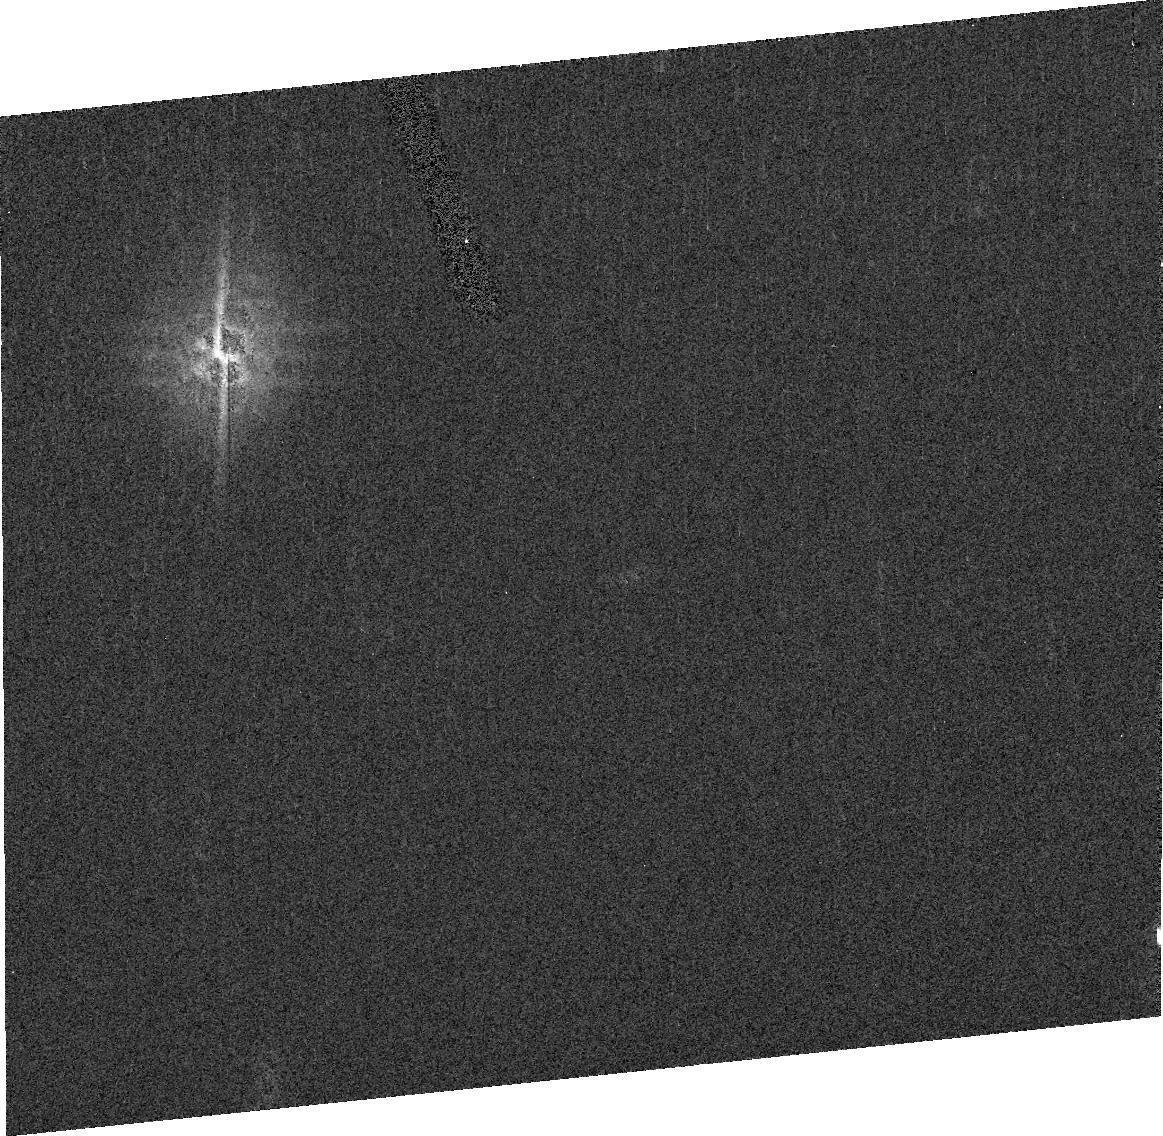
Target: ASTEROID-14792
Instrument: ACS/HRC
Filter: F550M
Exposure: 4 min
Observation ID: j9f735030

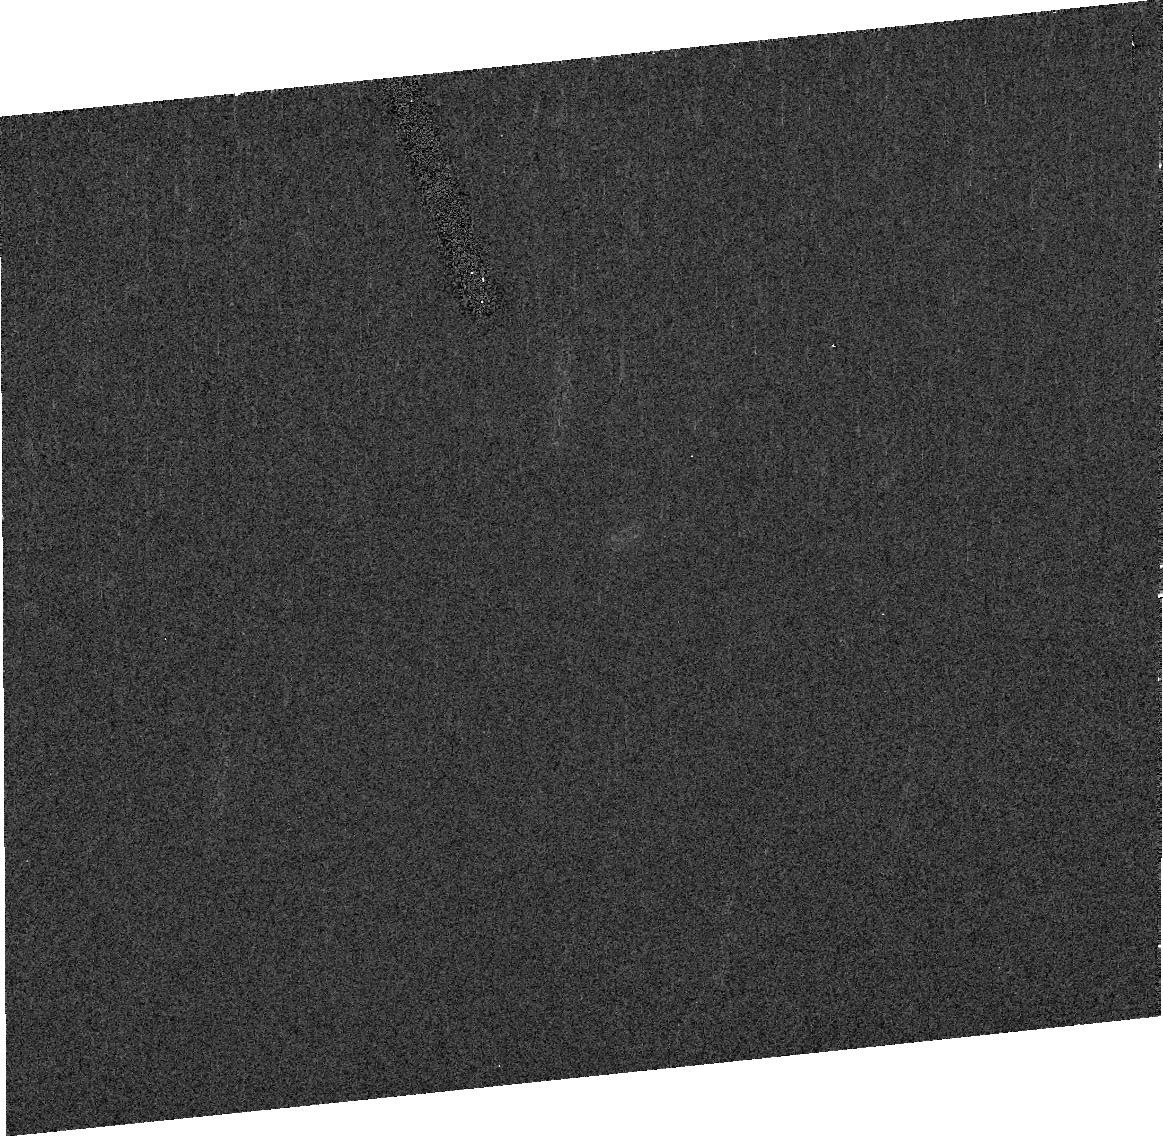
Target: ASTEROID-13366
Instrument: ACS/HRC
Filter: F435W
Exposure: 4 min
Observation ID: j9f72d020

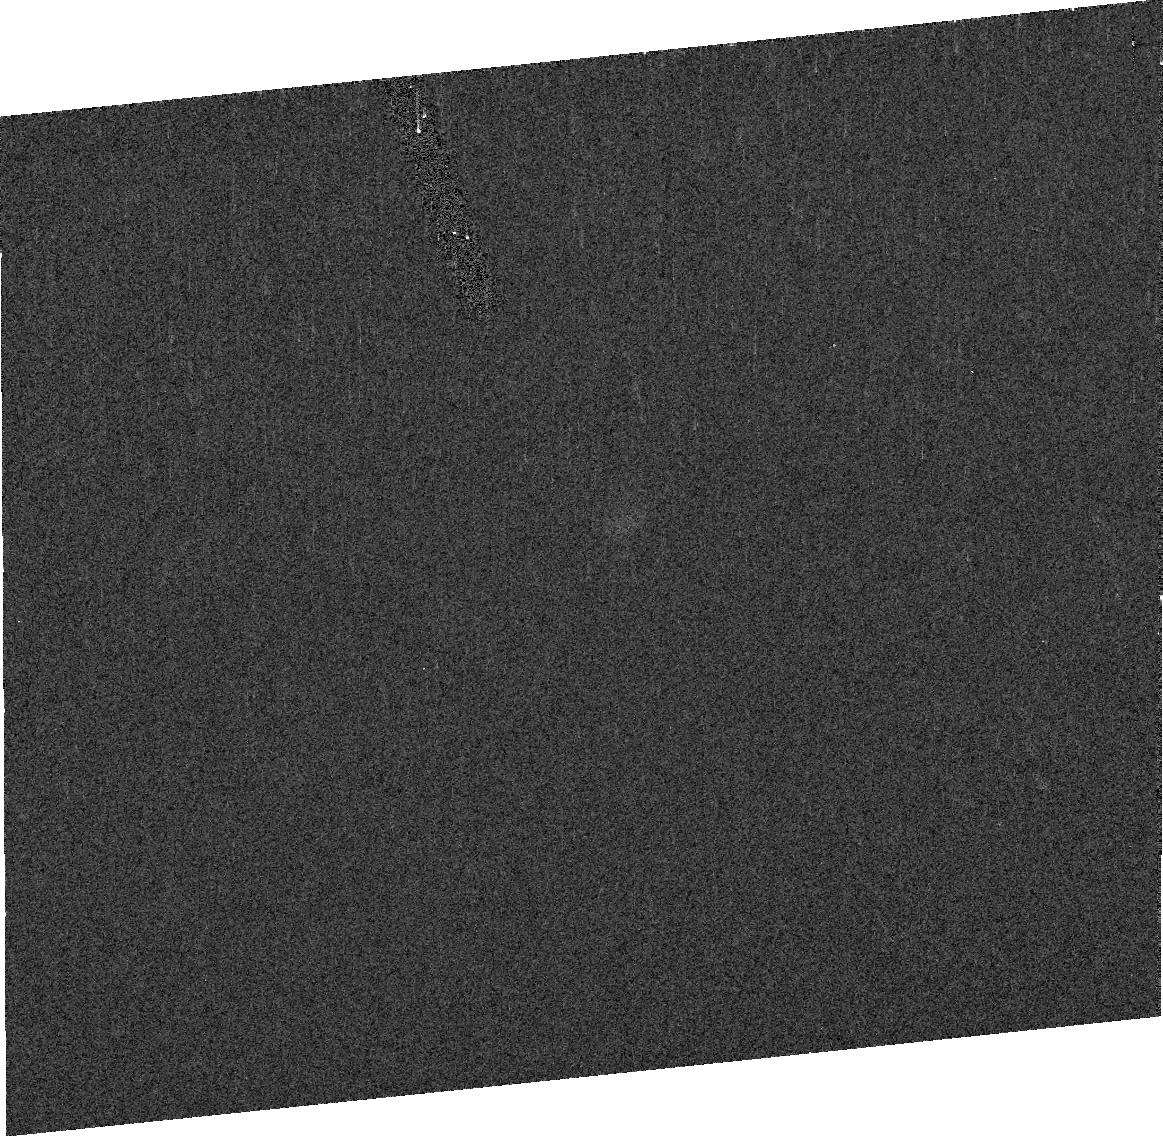
Target: ASTEROID-23622
Instrument: ACS/HRC
Filter: F550M
Exposure: 4 min
Observation ID: j9f750030

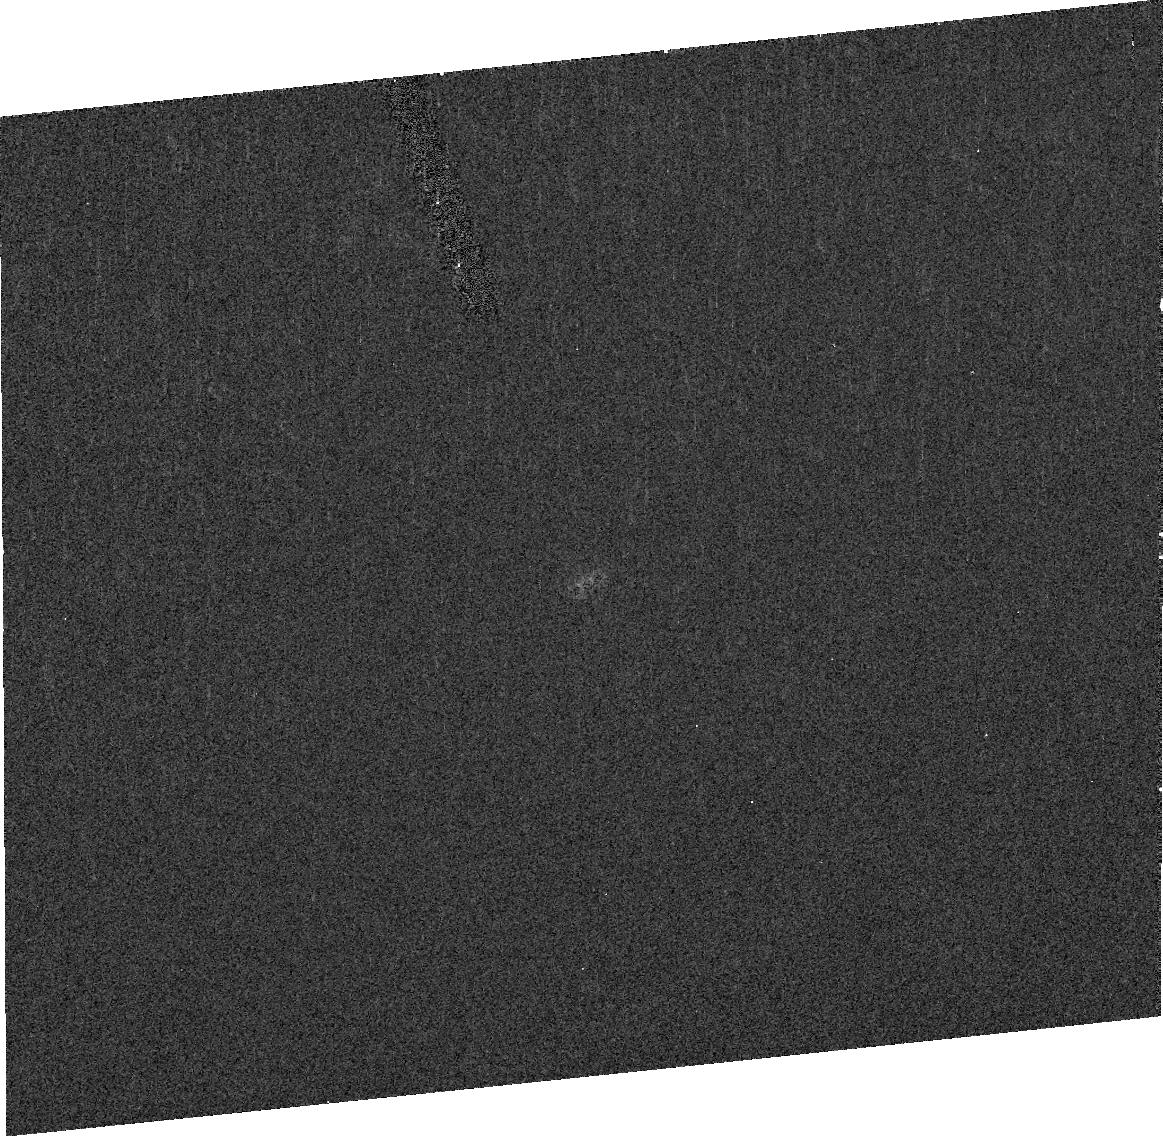
Target: ASTEROID-7543
Instrument: ACS/HRC
Filter: F435W
Exposure: 4 min
Observation ID: j9f70f020

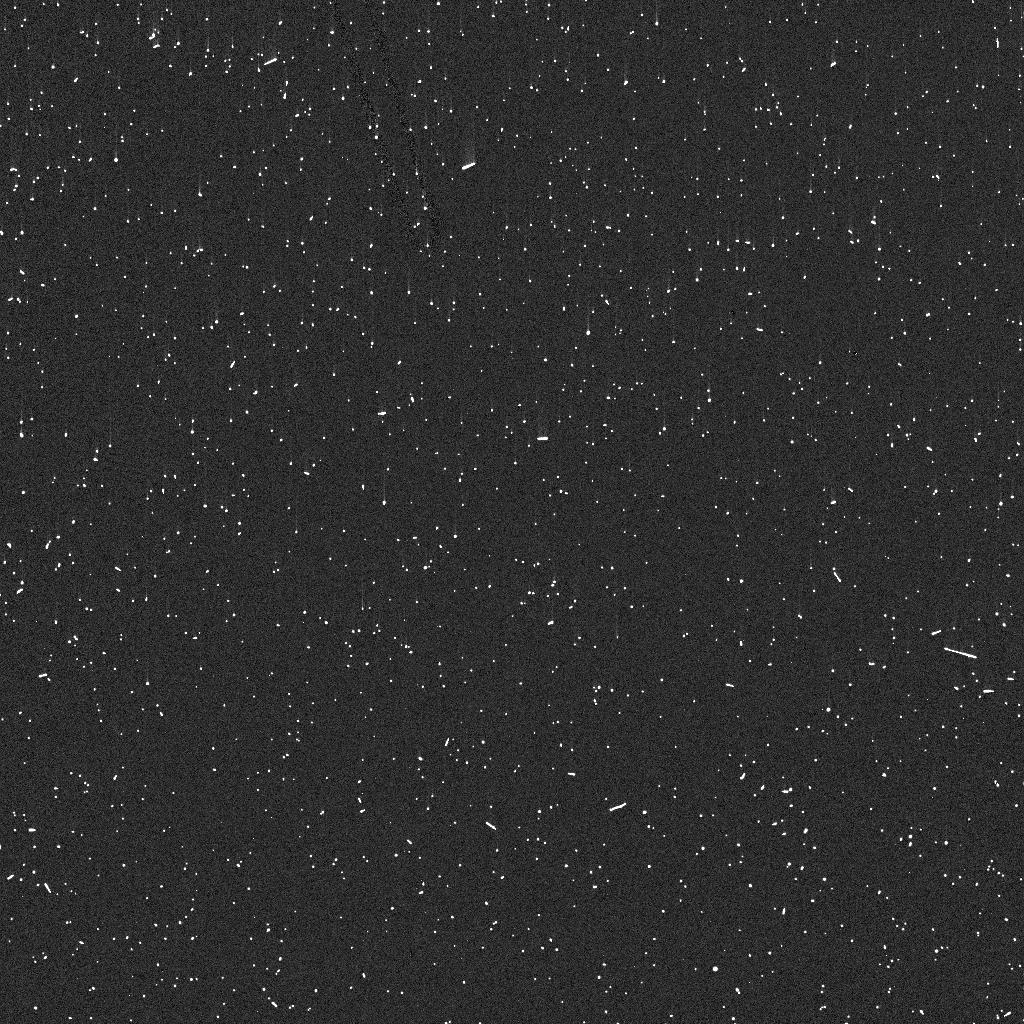
Target: ASTEROID-23144
Instrument: ACS/HRC
Filter: F330W
Exposure: 3 min
Observation ID: j9f74ddsq

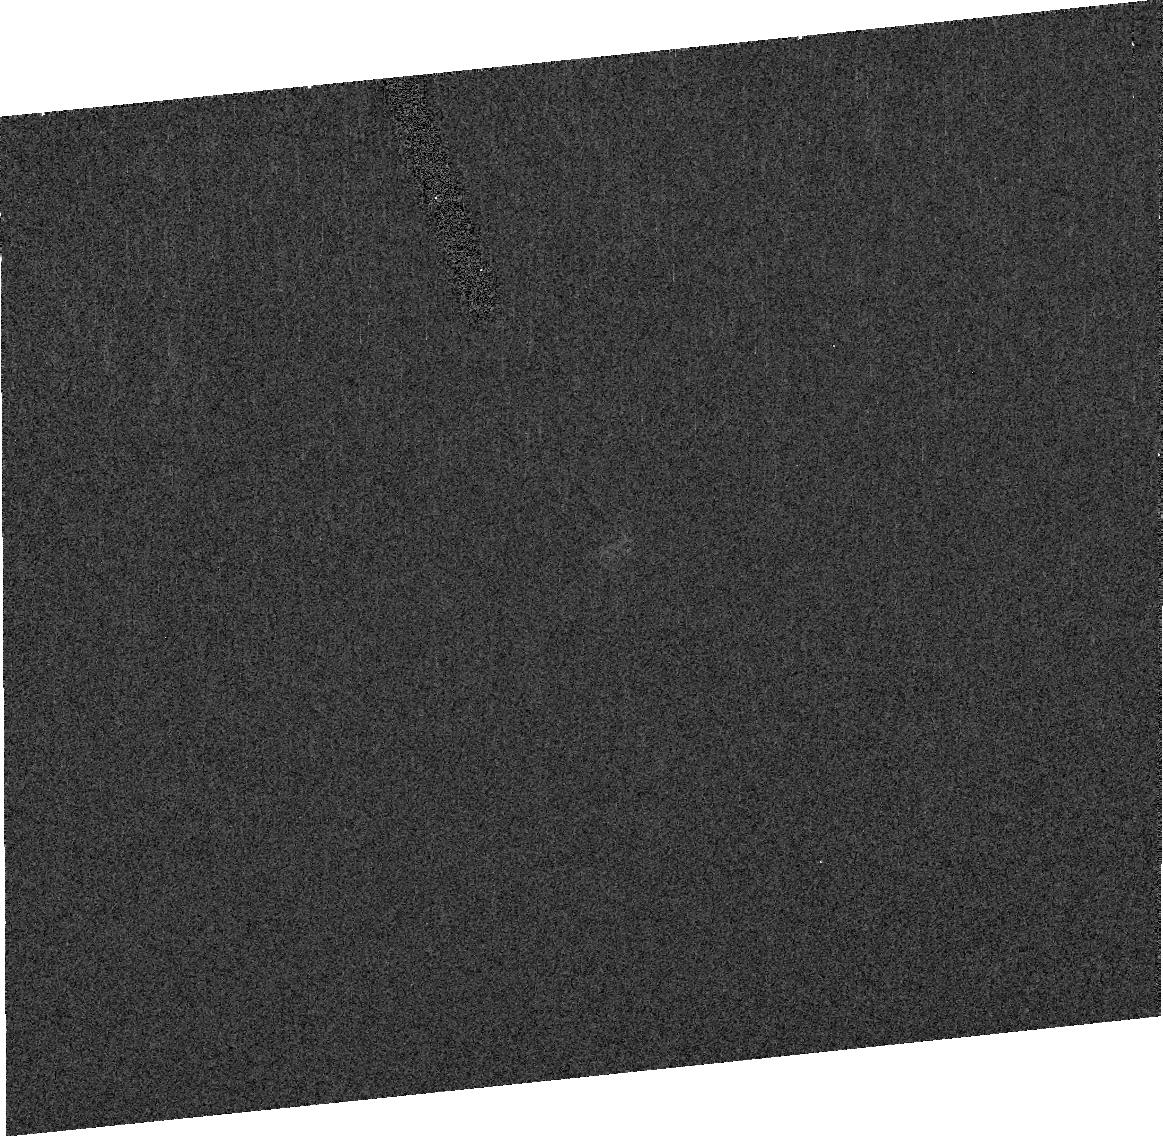
Target: ASTEROID-24470
Instrument: ACS/HRC
Filter: F435W
Exposure: 4 min
Observation ID: j9f75d020

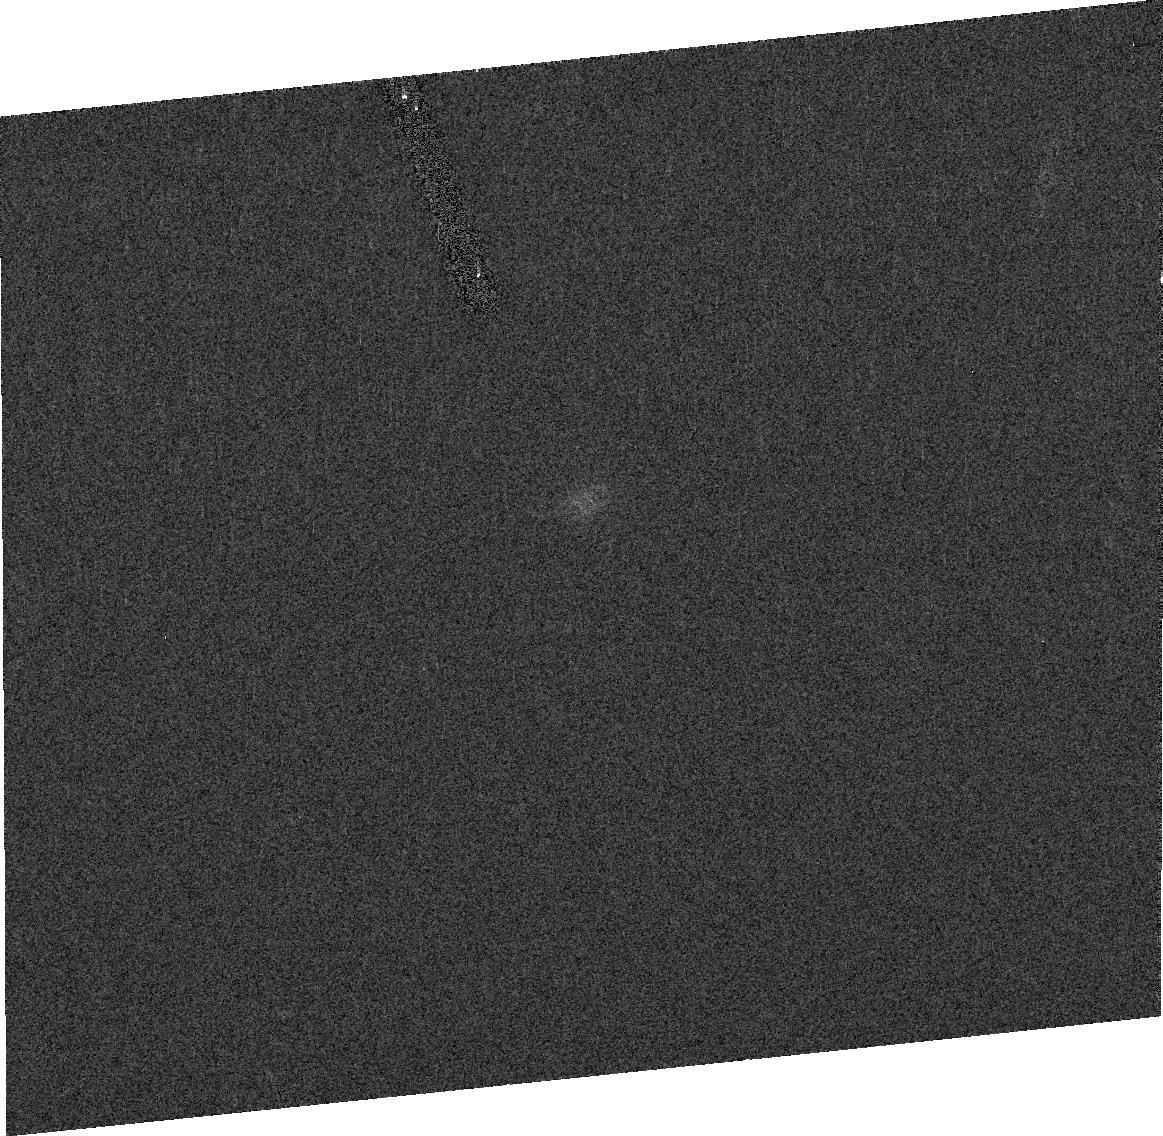
Target: ASTEROID-5436
Instrument: ACS/HRC
Filter: F775W
Exposure: 2 min
Observation ID: j9f70a010

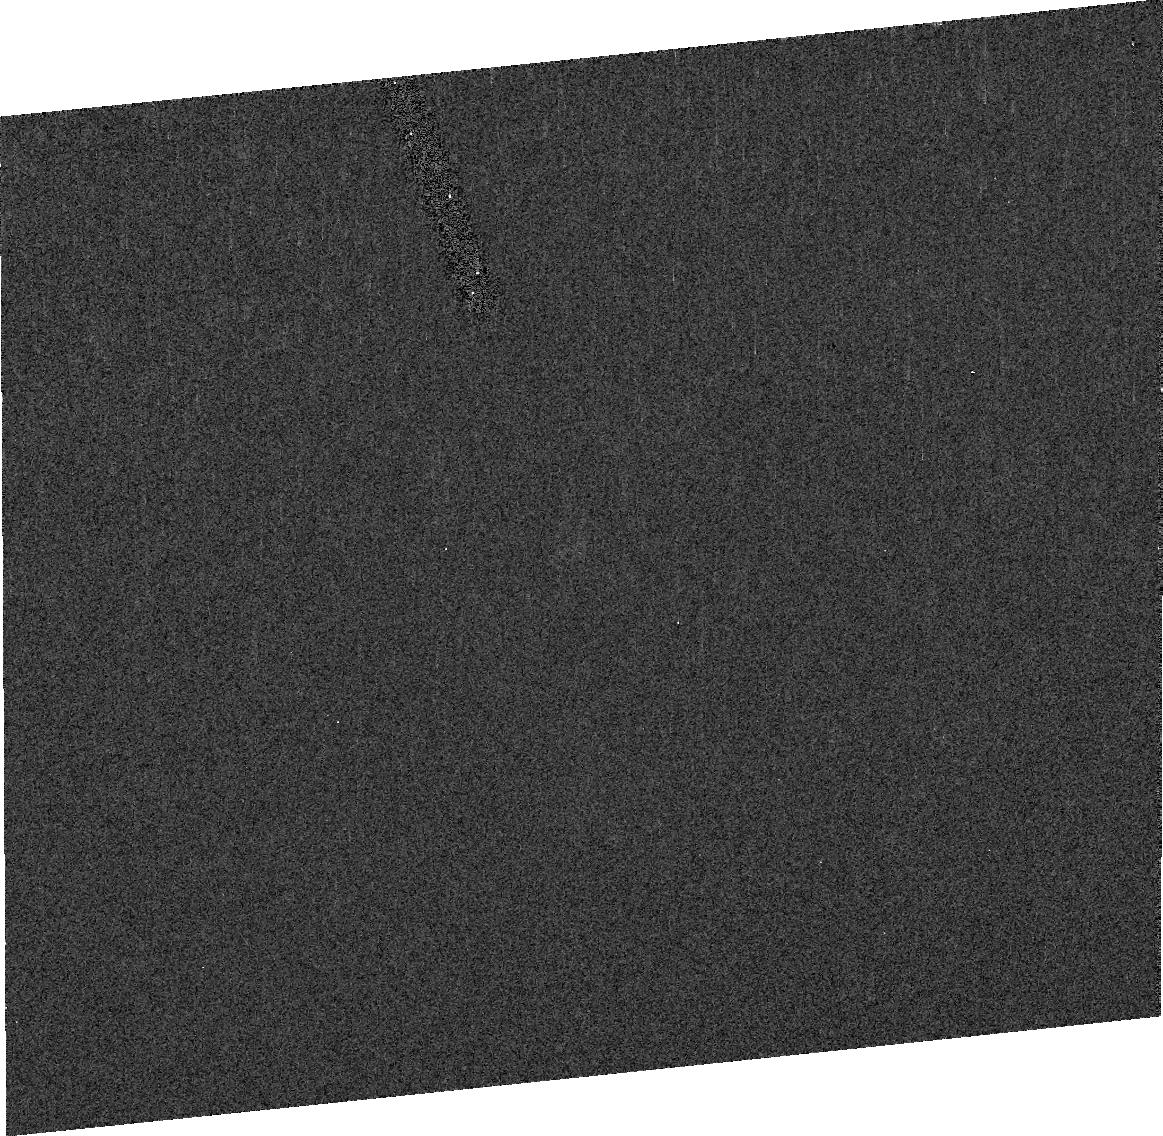
Target: ASTEROID-24449
Instrument: ACS/HRC
Filter: F550M
Exposure: 4 min
Observation ID: j9f75a030

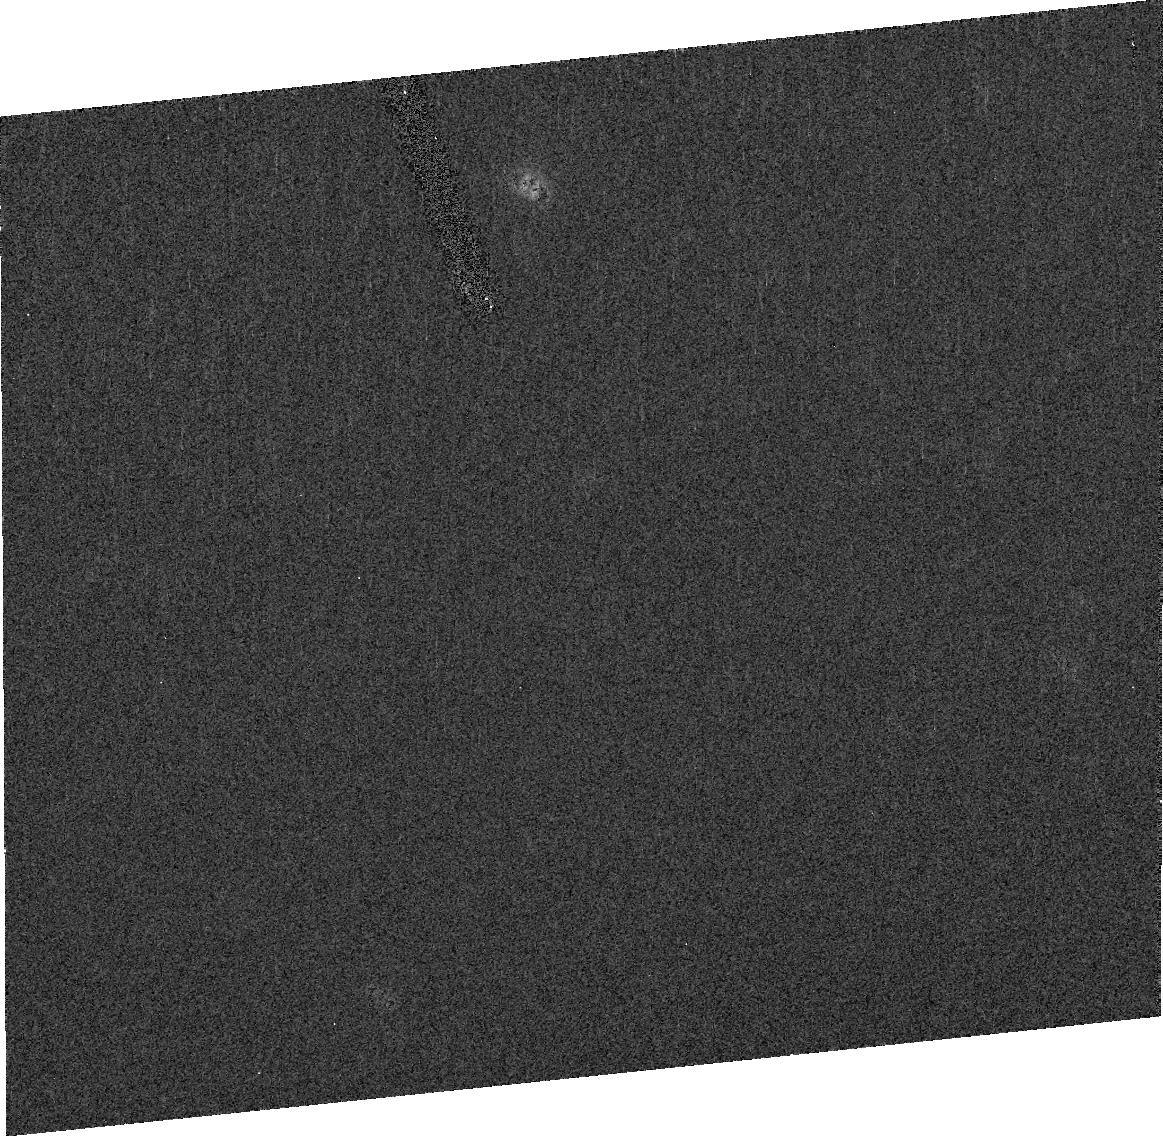
Target: ASTEROID-41379
Instrument: ACS/HRC
Filter: F550M
Exposure: 4 min
Observation ID: j9f787030

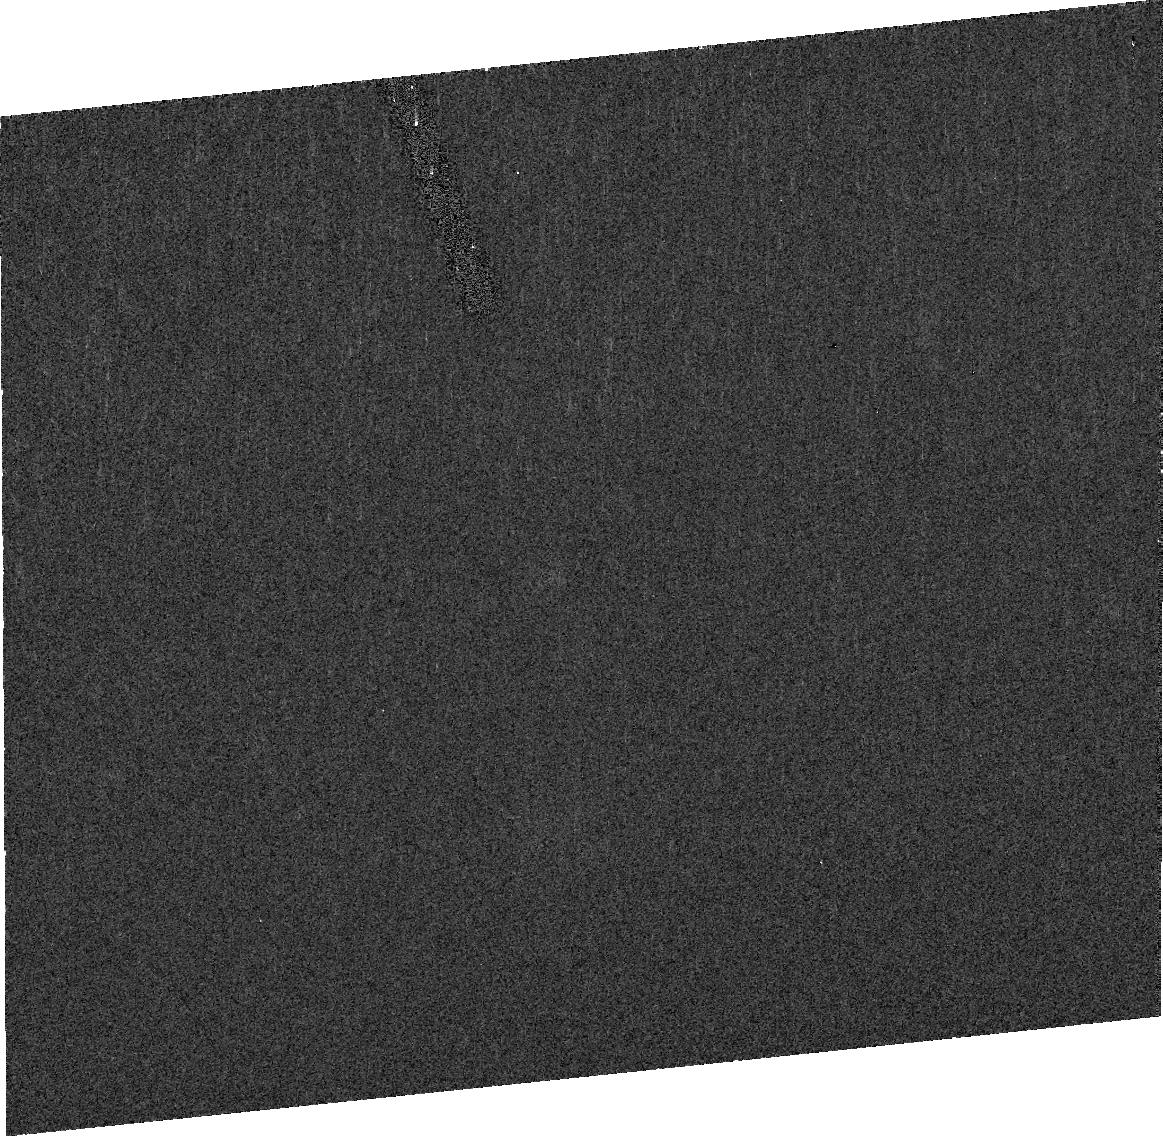
Target: ASTEROID-55578
Instrument: ACS/HRC
Filter: F550M
Exposure: 4 min
Observation ID: j9f793030

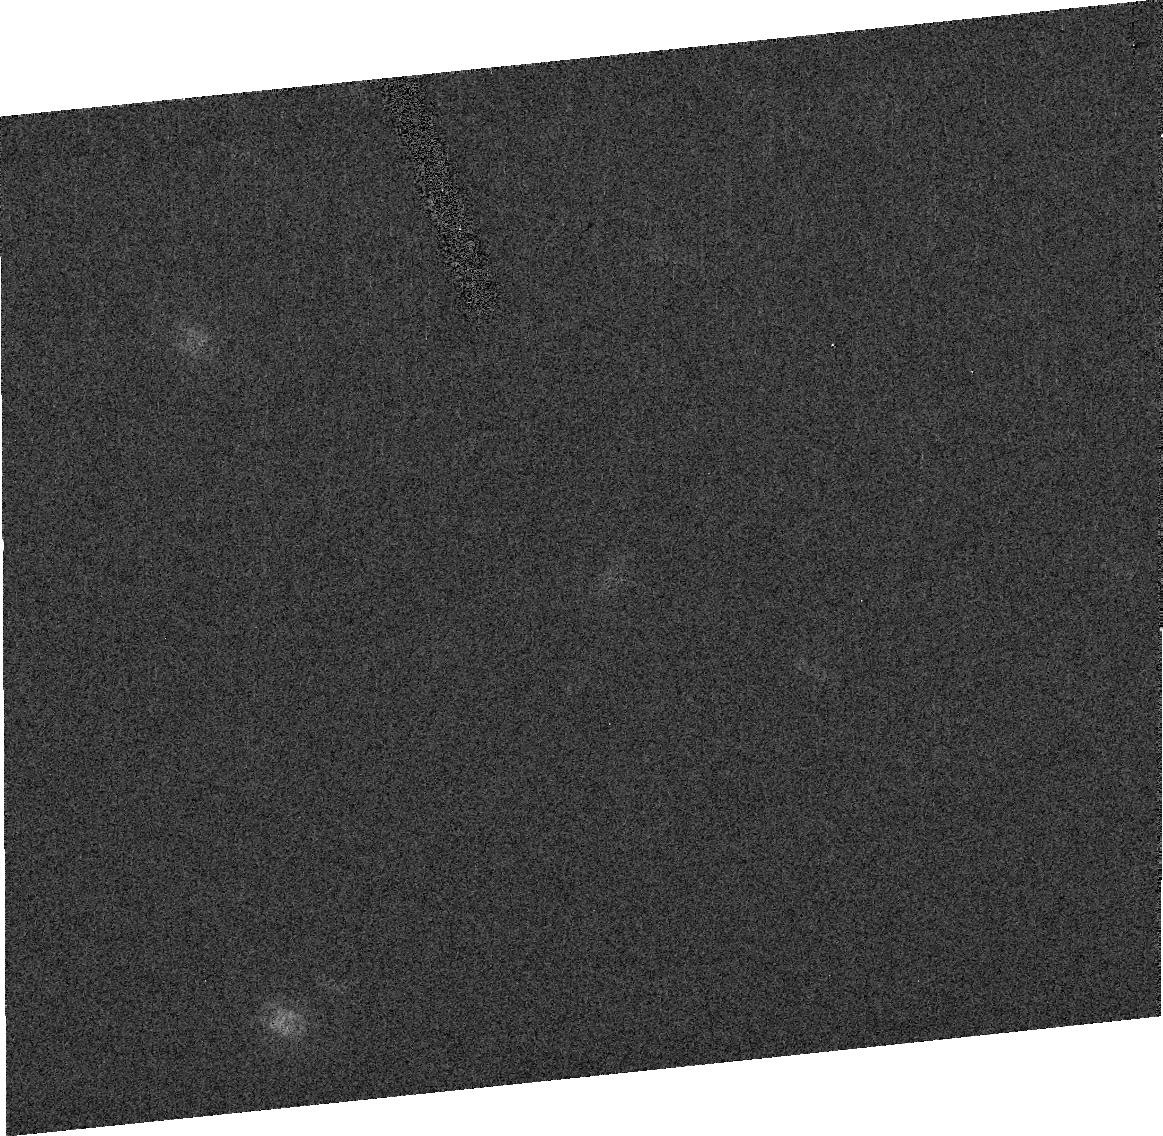
Target: ASTEROID-13372
Instrument: ACS/HRC
Filter: F775W
Exposure: 2 min
Observation ID: j9f72e010

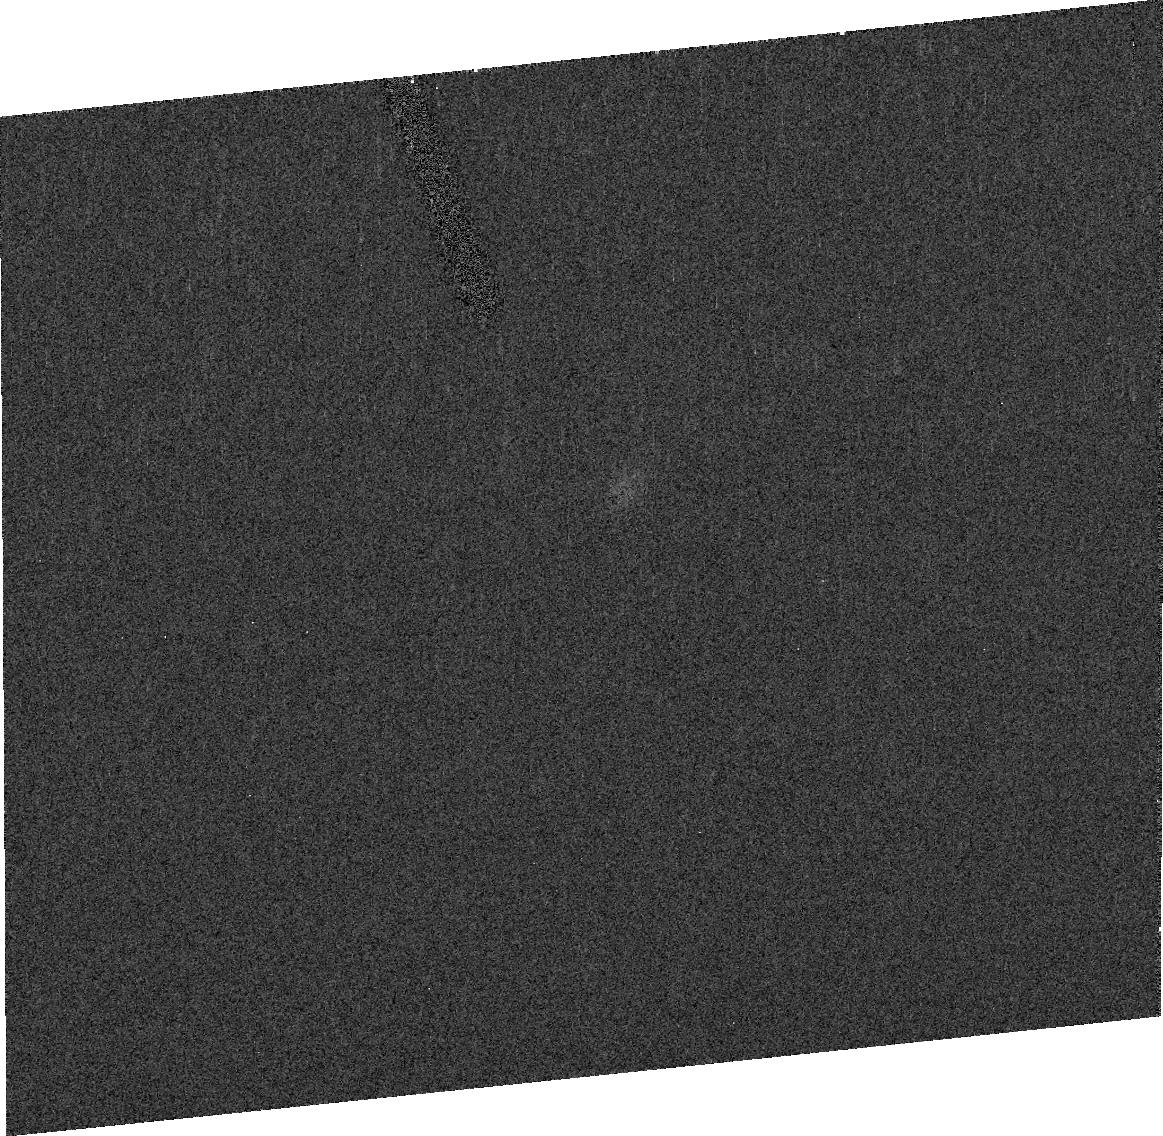
Target: ASTEROID-24380
Instrument: ACS/HRC
Filter: F775W
Exposure: 2 min
Observation ID: j9f757010

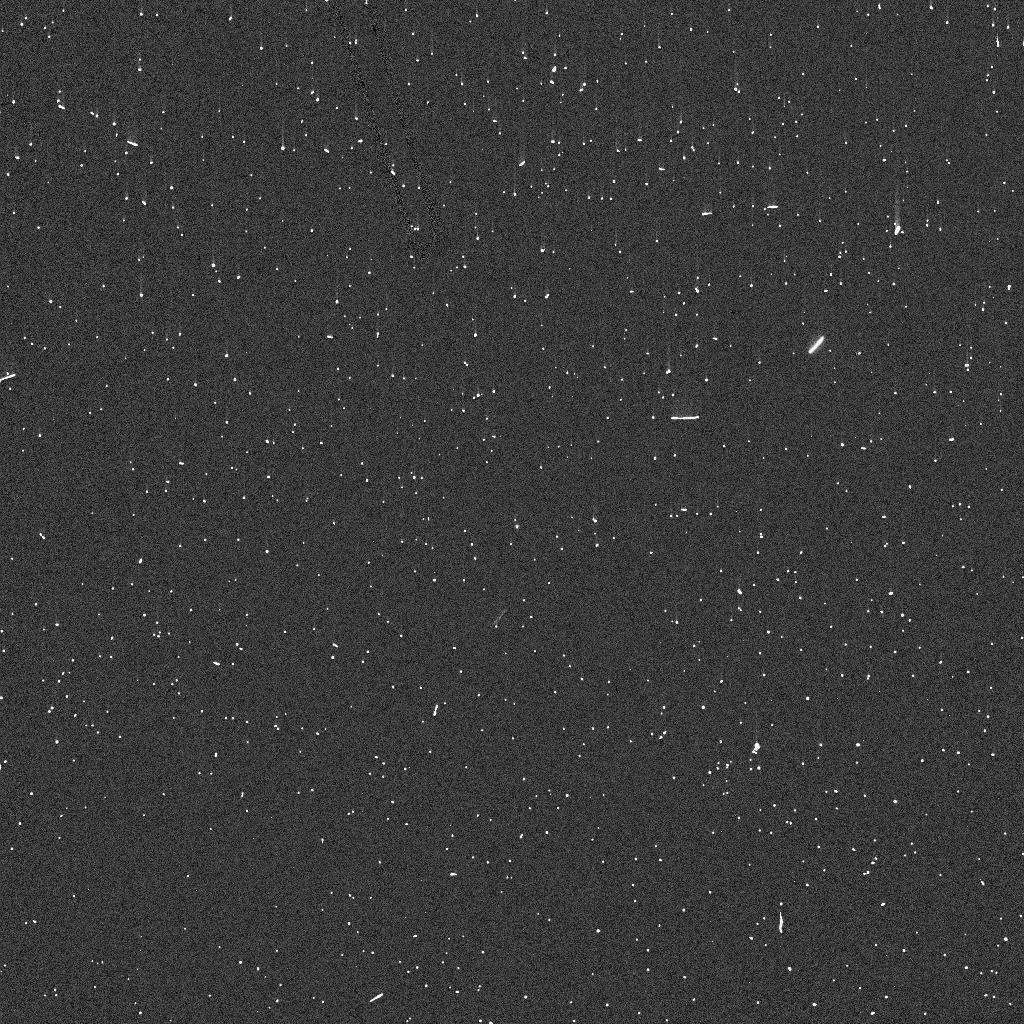
Target: ASTEROID-13379
Instrument: ACS/HRC
Filter: F330W
Exposure: 3 min
Observation ID: j9f72ficq

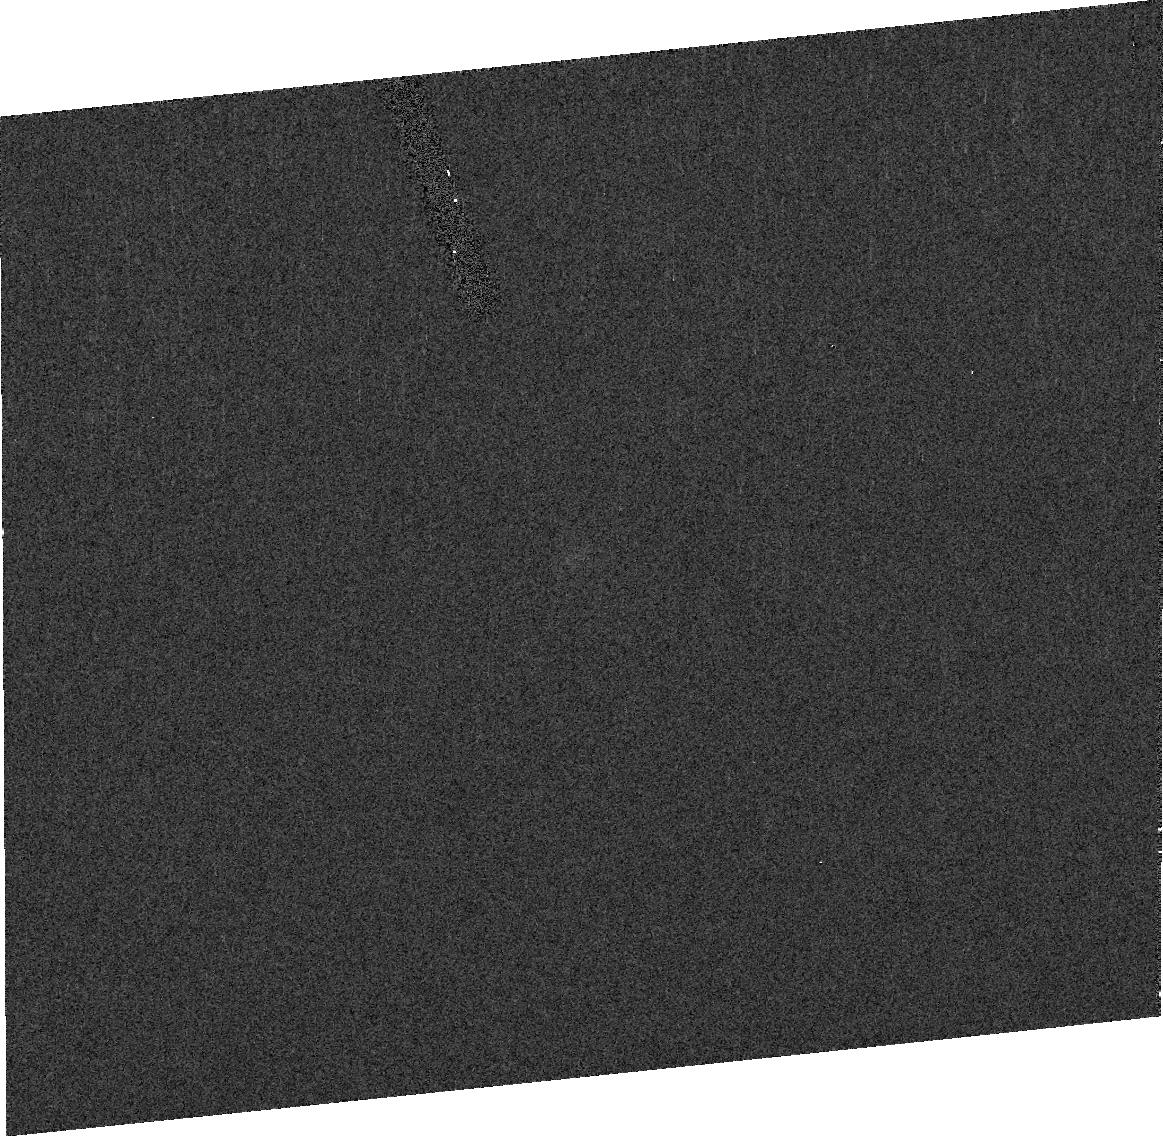
Target: ASTEROID-31806
Instrument: ACS/HRC
Filter: F775W
Exposure: 2 min
Observation ID: j9f76e010

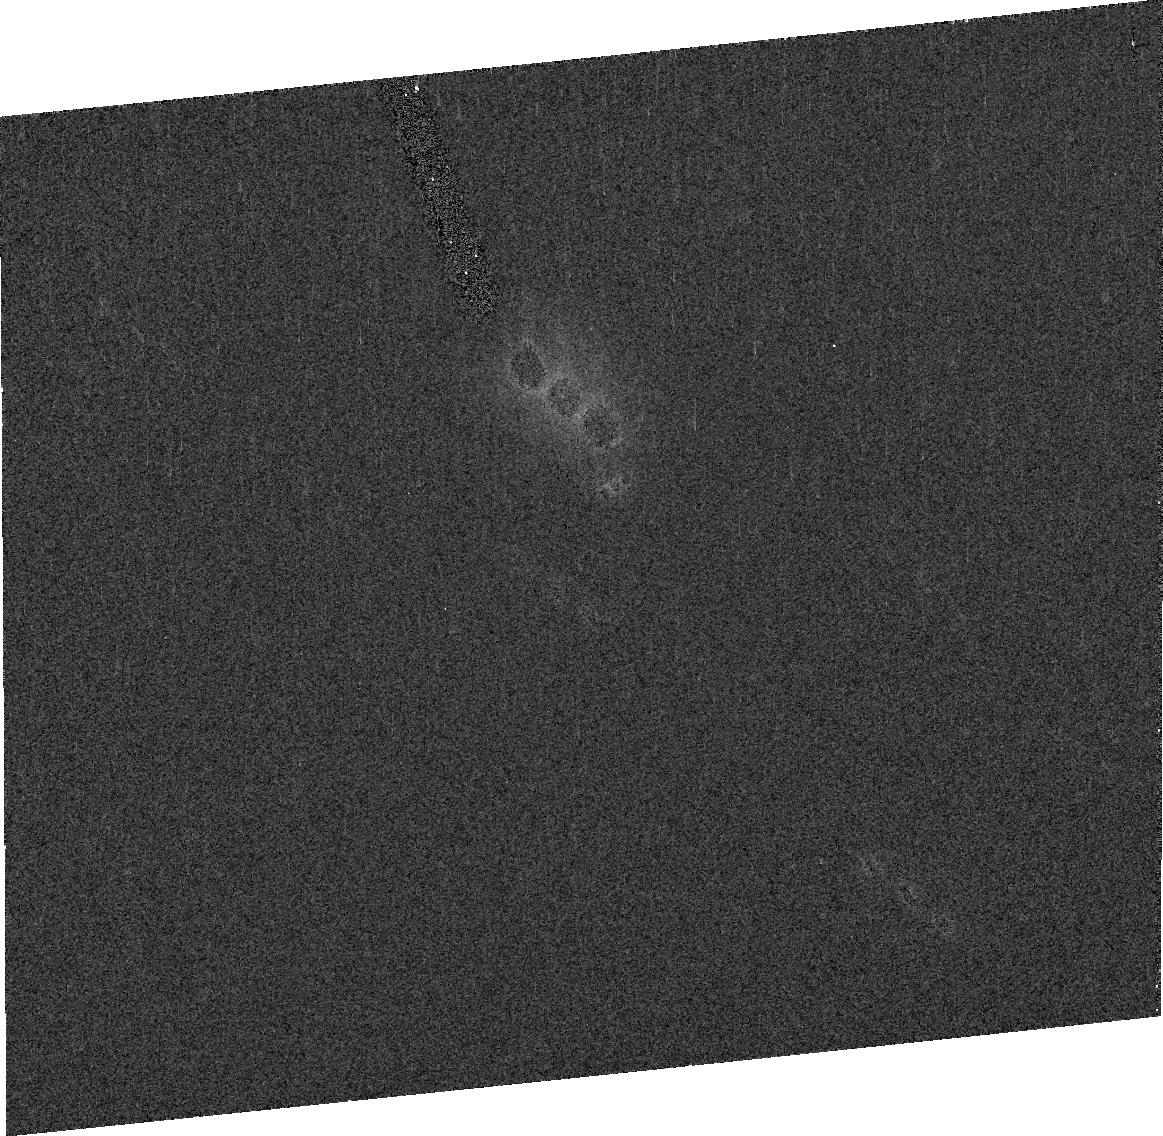
Target: ASTEROID-2148
Instrument: ACS/HRC
Filter: F435W
Exposure: 4 min
Observation ID: j9f705020

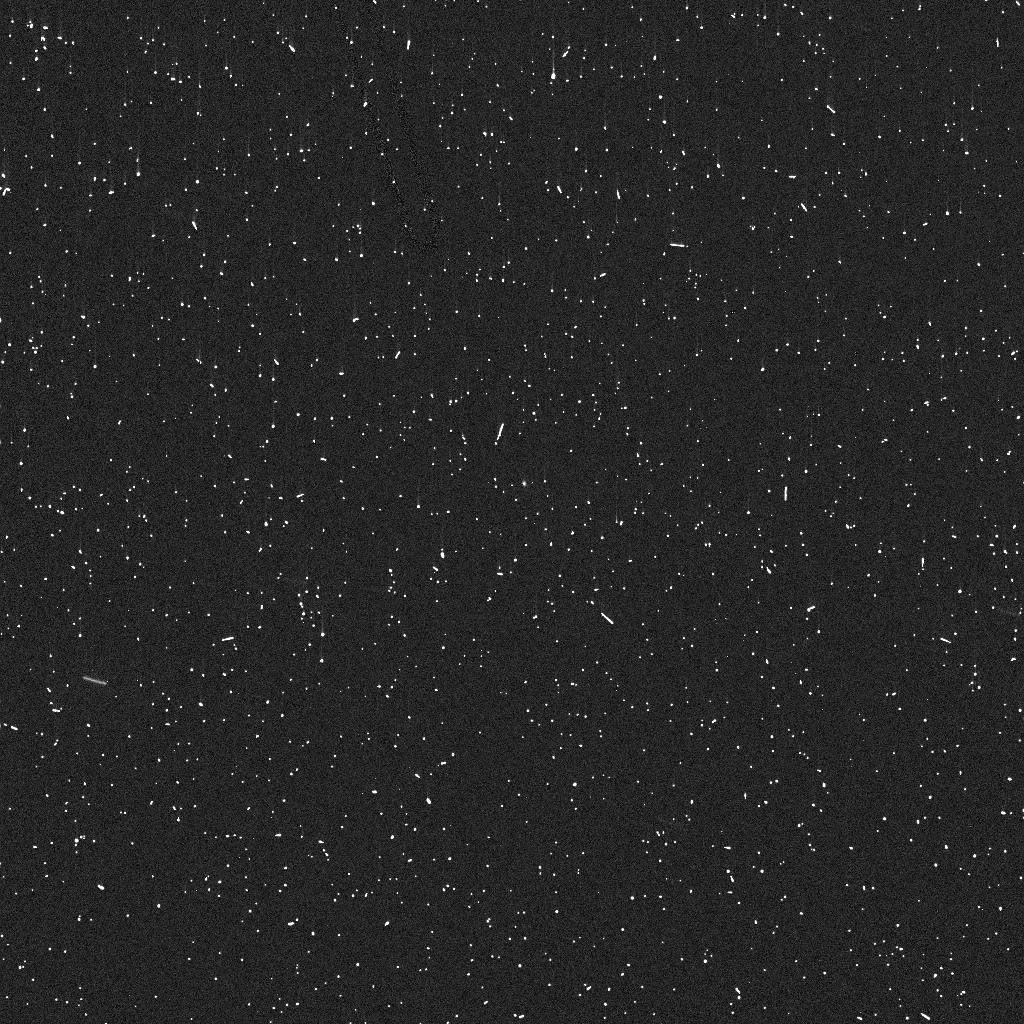
Target: ASTEROID-23958
Instrument: ACS/HRC
Filter: F330W
Exposure: 3 min
Observation ID: j9f752eqq

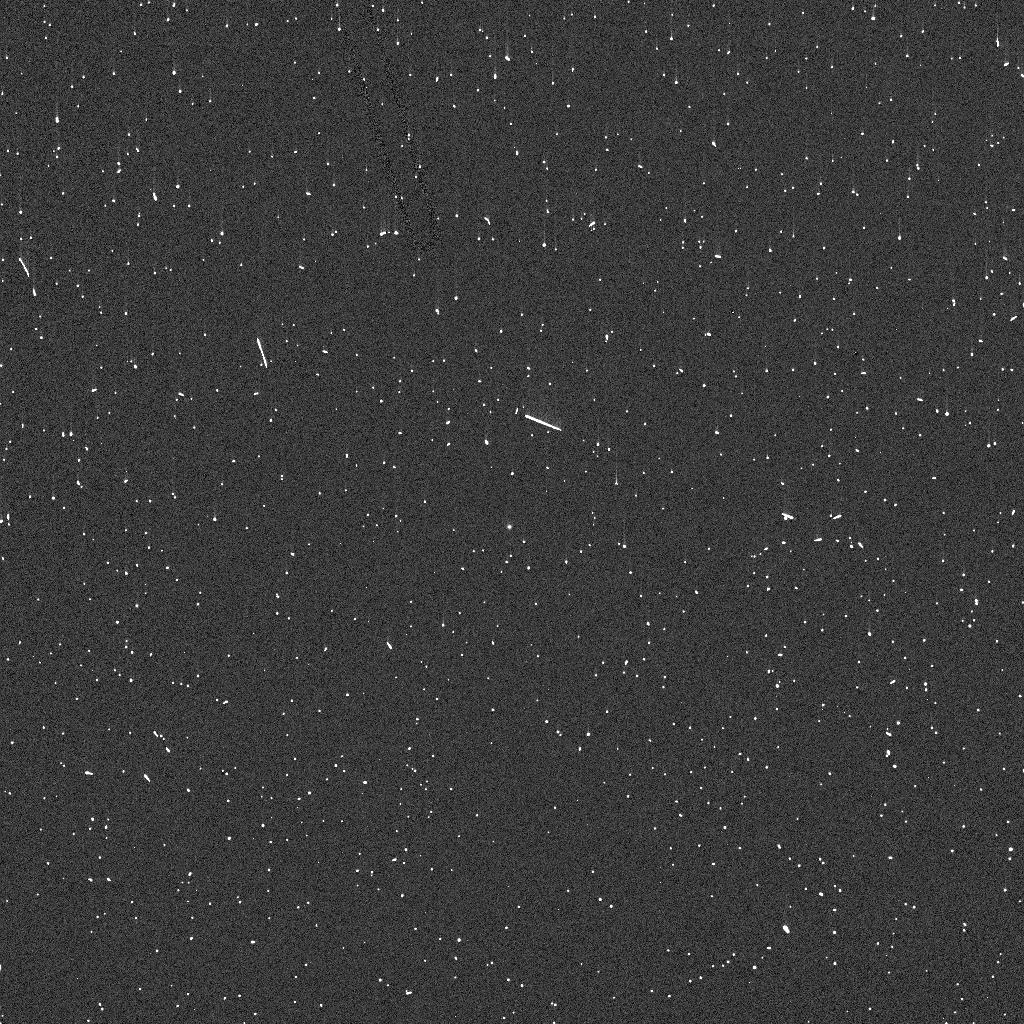
Target: ASTEROID-15521
Instrument: ACS/HRC
Filter: F330W
Exposure: 3 min
Observation ID: j9f736gjq

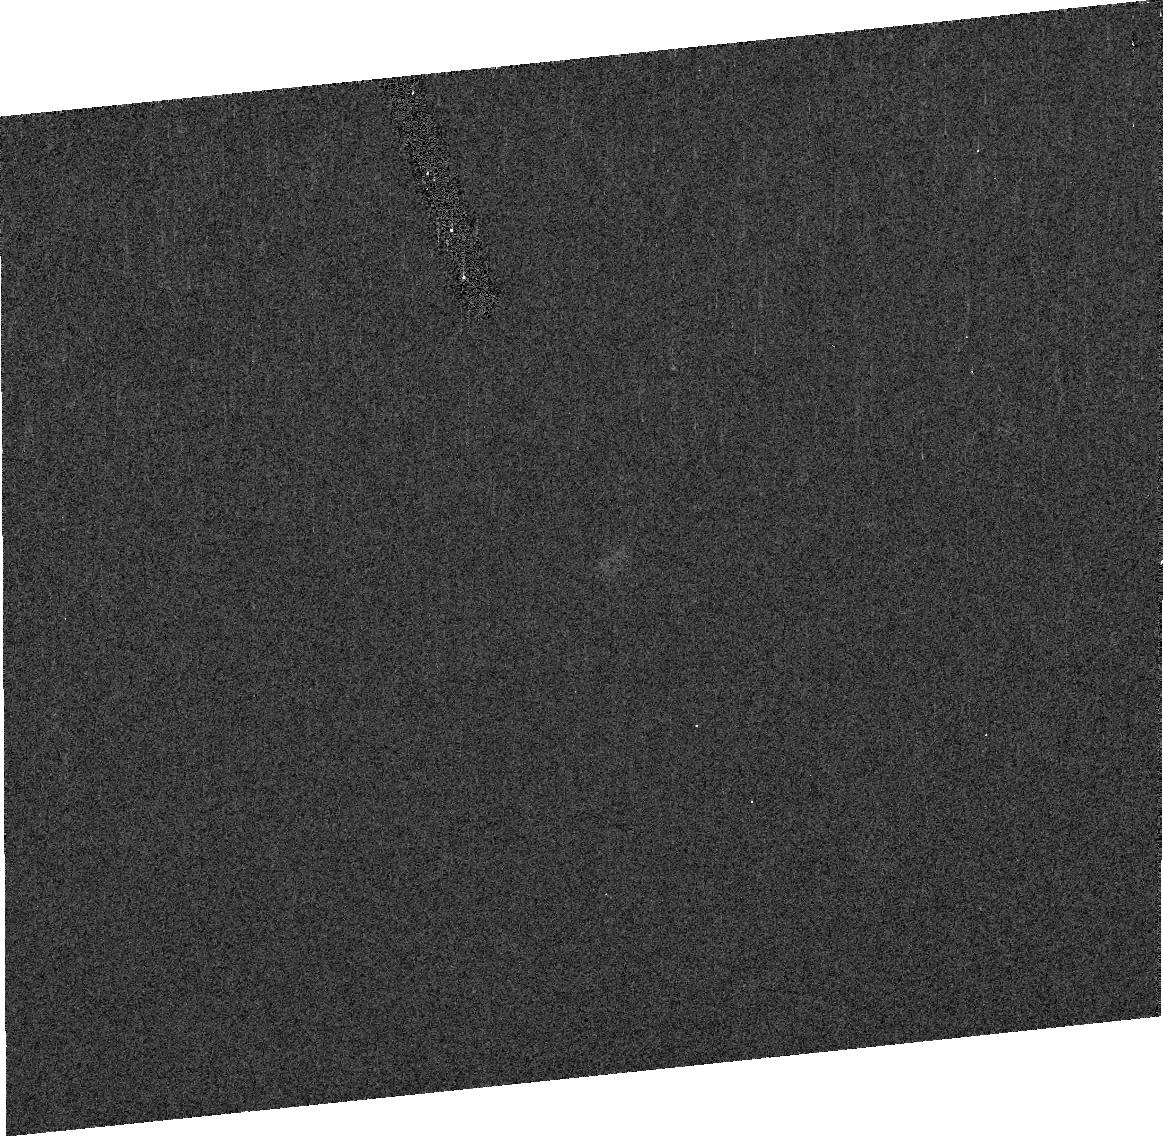
Target: ASTEROID-10664
Instrument: ACS/HRC
Filter: F550M
Exposure: 4 min
Observation ID: j9f71a030

Search for Binaries Among Faint Jupiter Trojan Asteroids (PI: Merline, William J.)

We propose an ambitious SNAPSHOT program to survey faint Jupiter Trojan asteroids for binary companions. We target 150 objects, with the expectation of acquiring data on about 50%. These objects span Vmag = 17.5-19.5, a range inaccessible with ground-based adaptive optics. We now have a significant sample from our survey of brighter Trojans to suggest that the binary fraction is similar to that which we find among brighter main-belt asteroids, roughly 2%. However, our observations suggest a higher binary fraction for smaller main-belt asteroids, probably the result of a different formation mechanism (evident also from the physical characteristics of the binaries). Because the collision environment among the Trojans is similar to that of the Main Belt, while the composition is likely to be very different, sampling the binary fraction among the fainter Trojans should help us understand the collisional and binary formation mechanisms at work in various populations, including the Kuiper Belt, and help us evaluate theories for the origin of the Trojans. Calibration of and constraints on models of binary production and collisional evolution can only be done using these large-scale, real-life physical systems that we are beginning now to find and utilize.